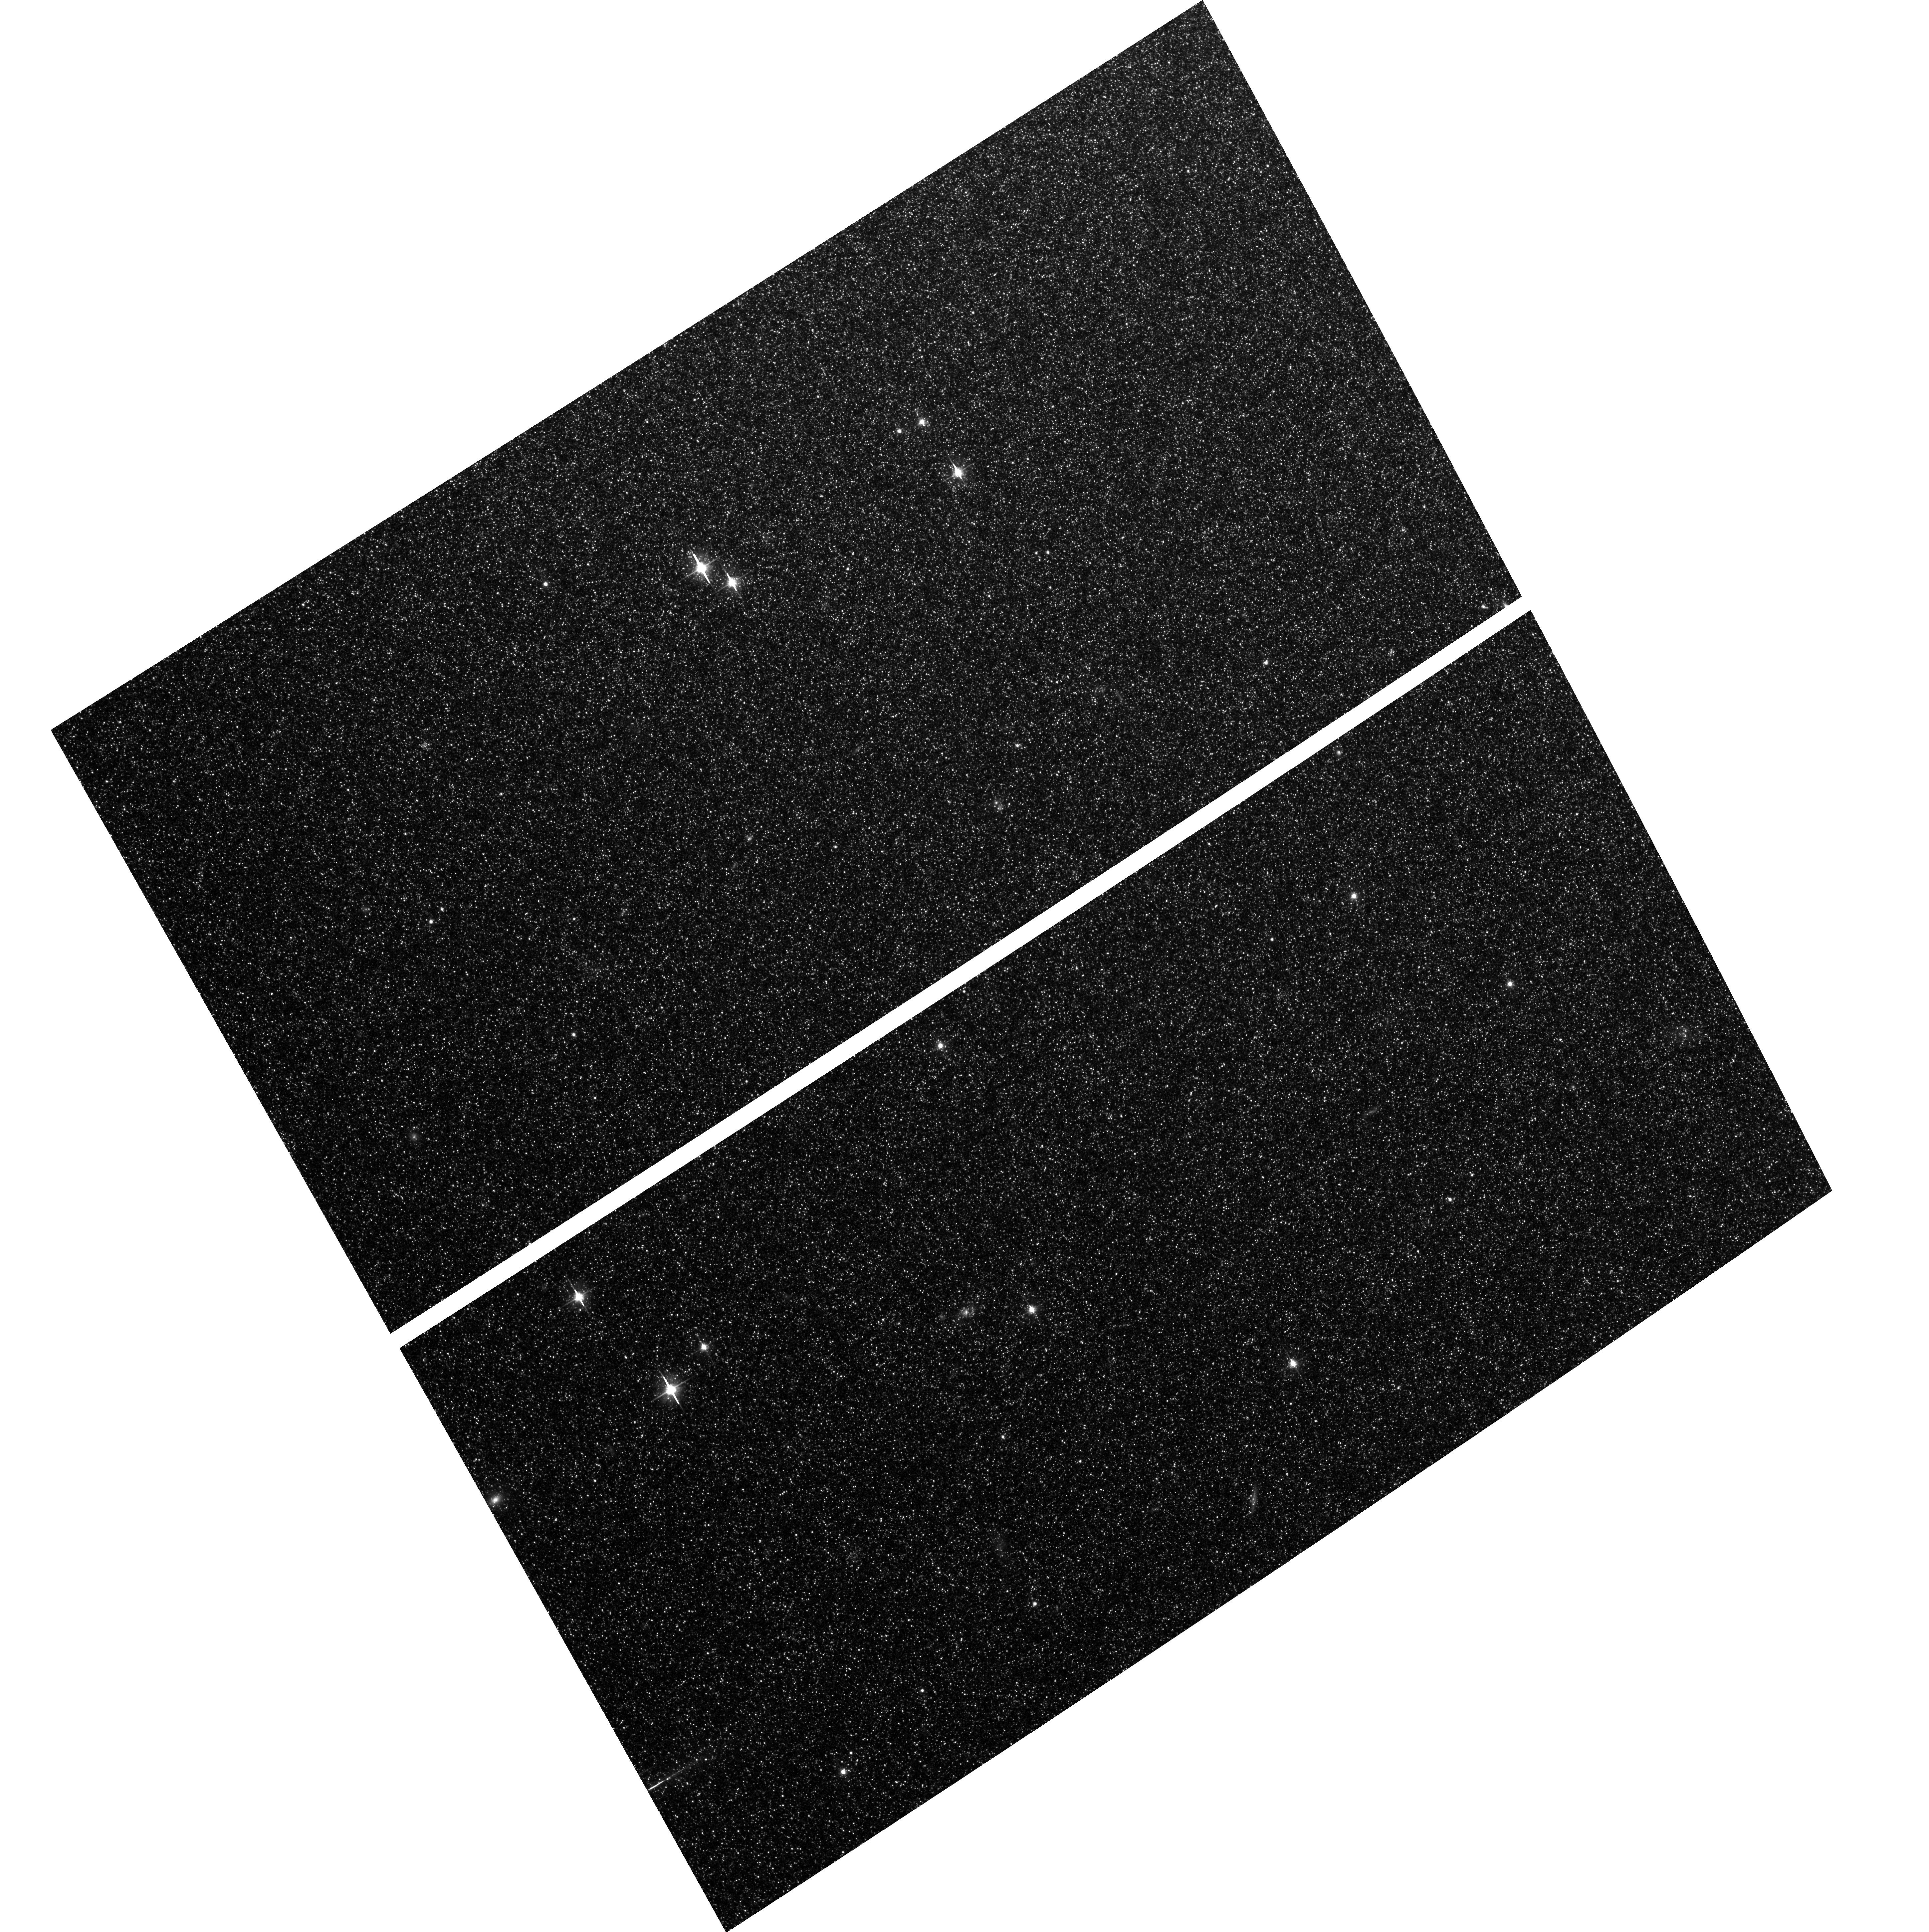
Target: field at RA 10.698°, Dec 40.841°
Instrument: ACS/WFC
Filter: F606W
Exposure: 2.6 h
Observation ID: hst_10572_05_acs_wfc_f606w_j9h905

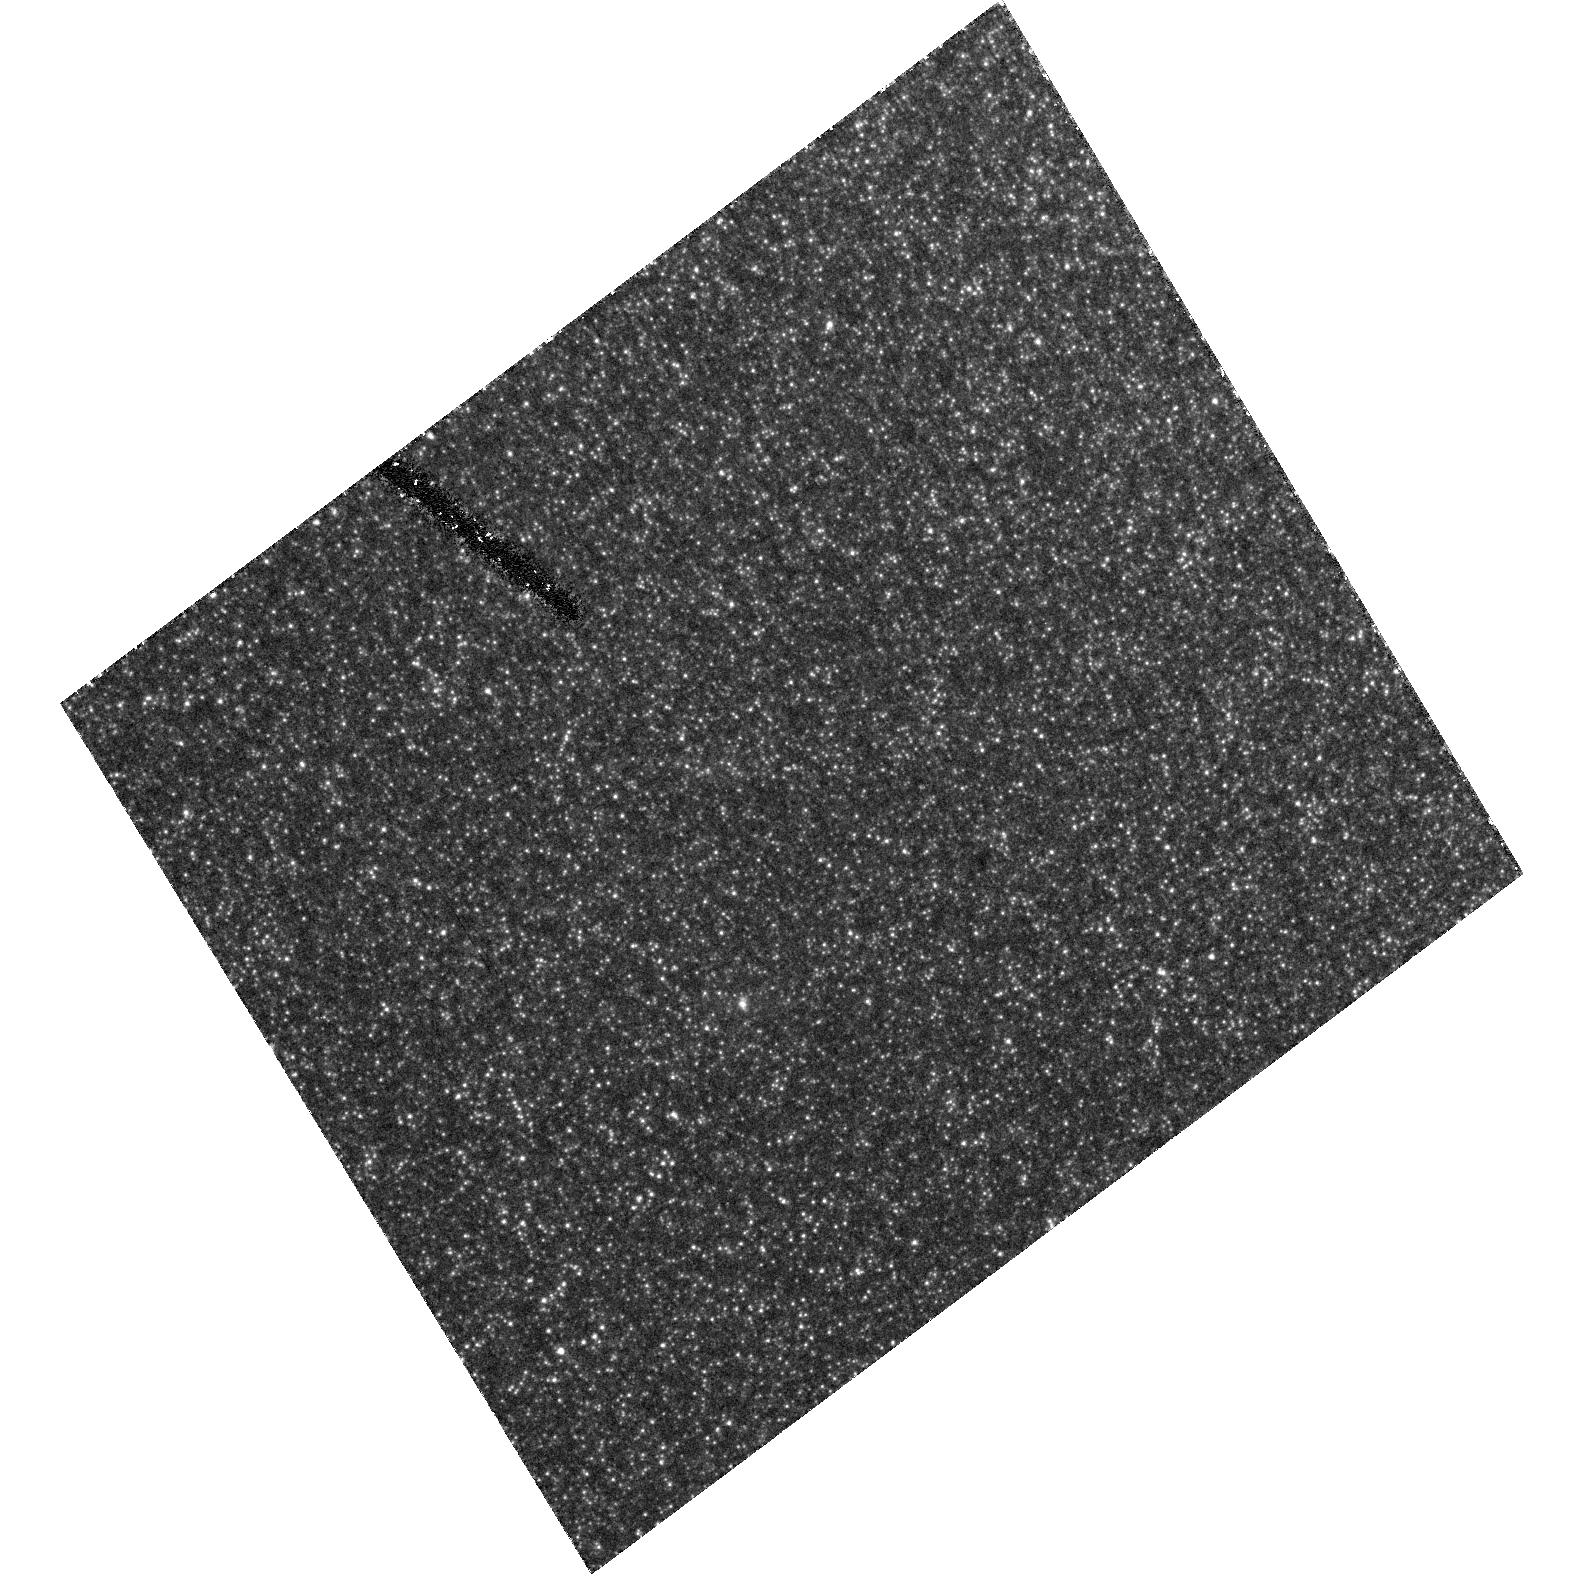
Target: M32
Instrument: ACS/HRC
Filter: F435W
Exposure: 2.9 h
Observation ID: hst_10572_04_acs_hrc_f435w_j9h904

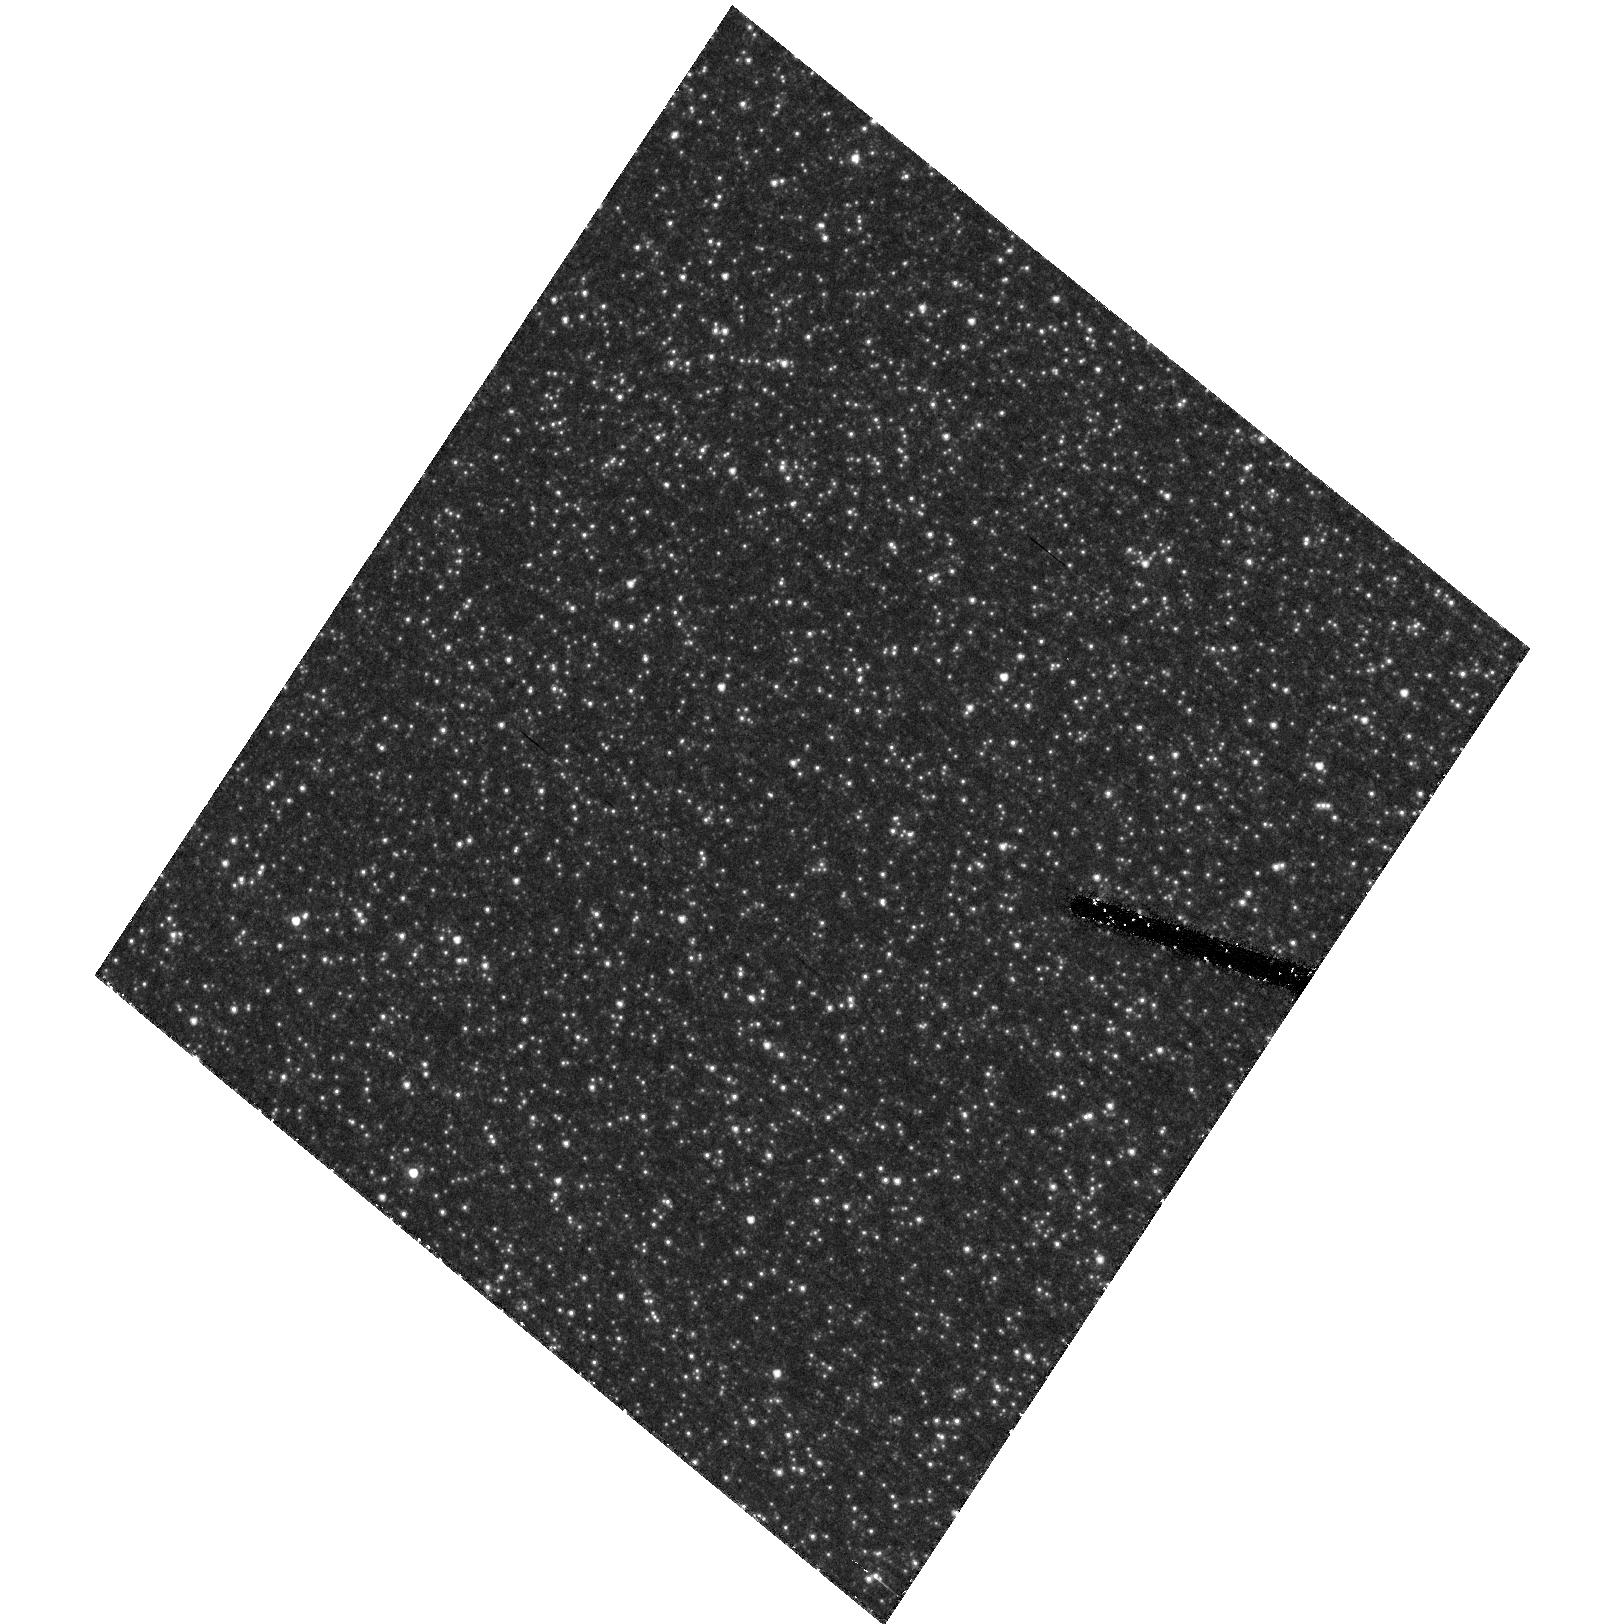
Target: M31BACKGROUNDFIELD
Instrument: ACS/HRC
Filter: F555W
Exposure: 2.9 h
Observation ID: hst_10572_15_acs_hrc_f555w_j9h915

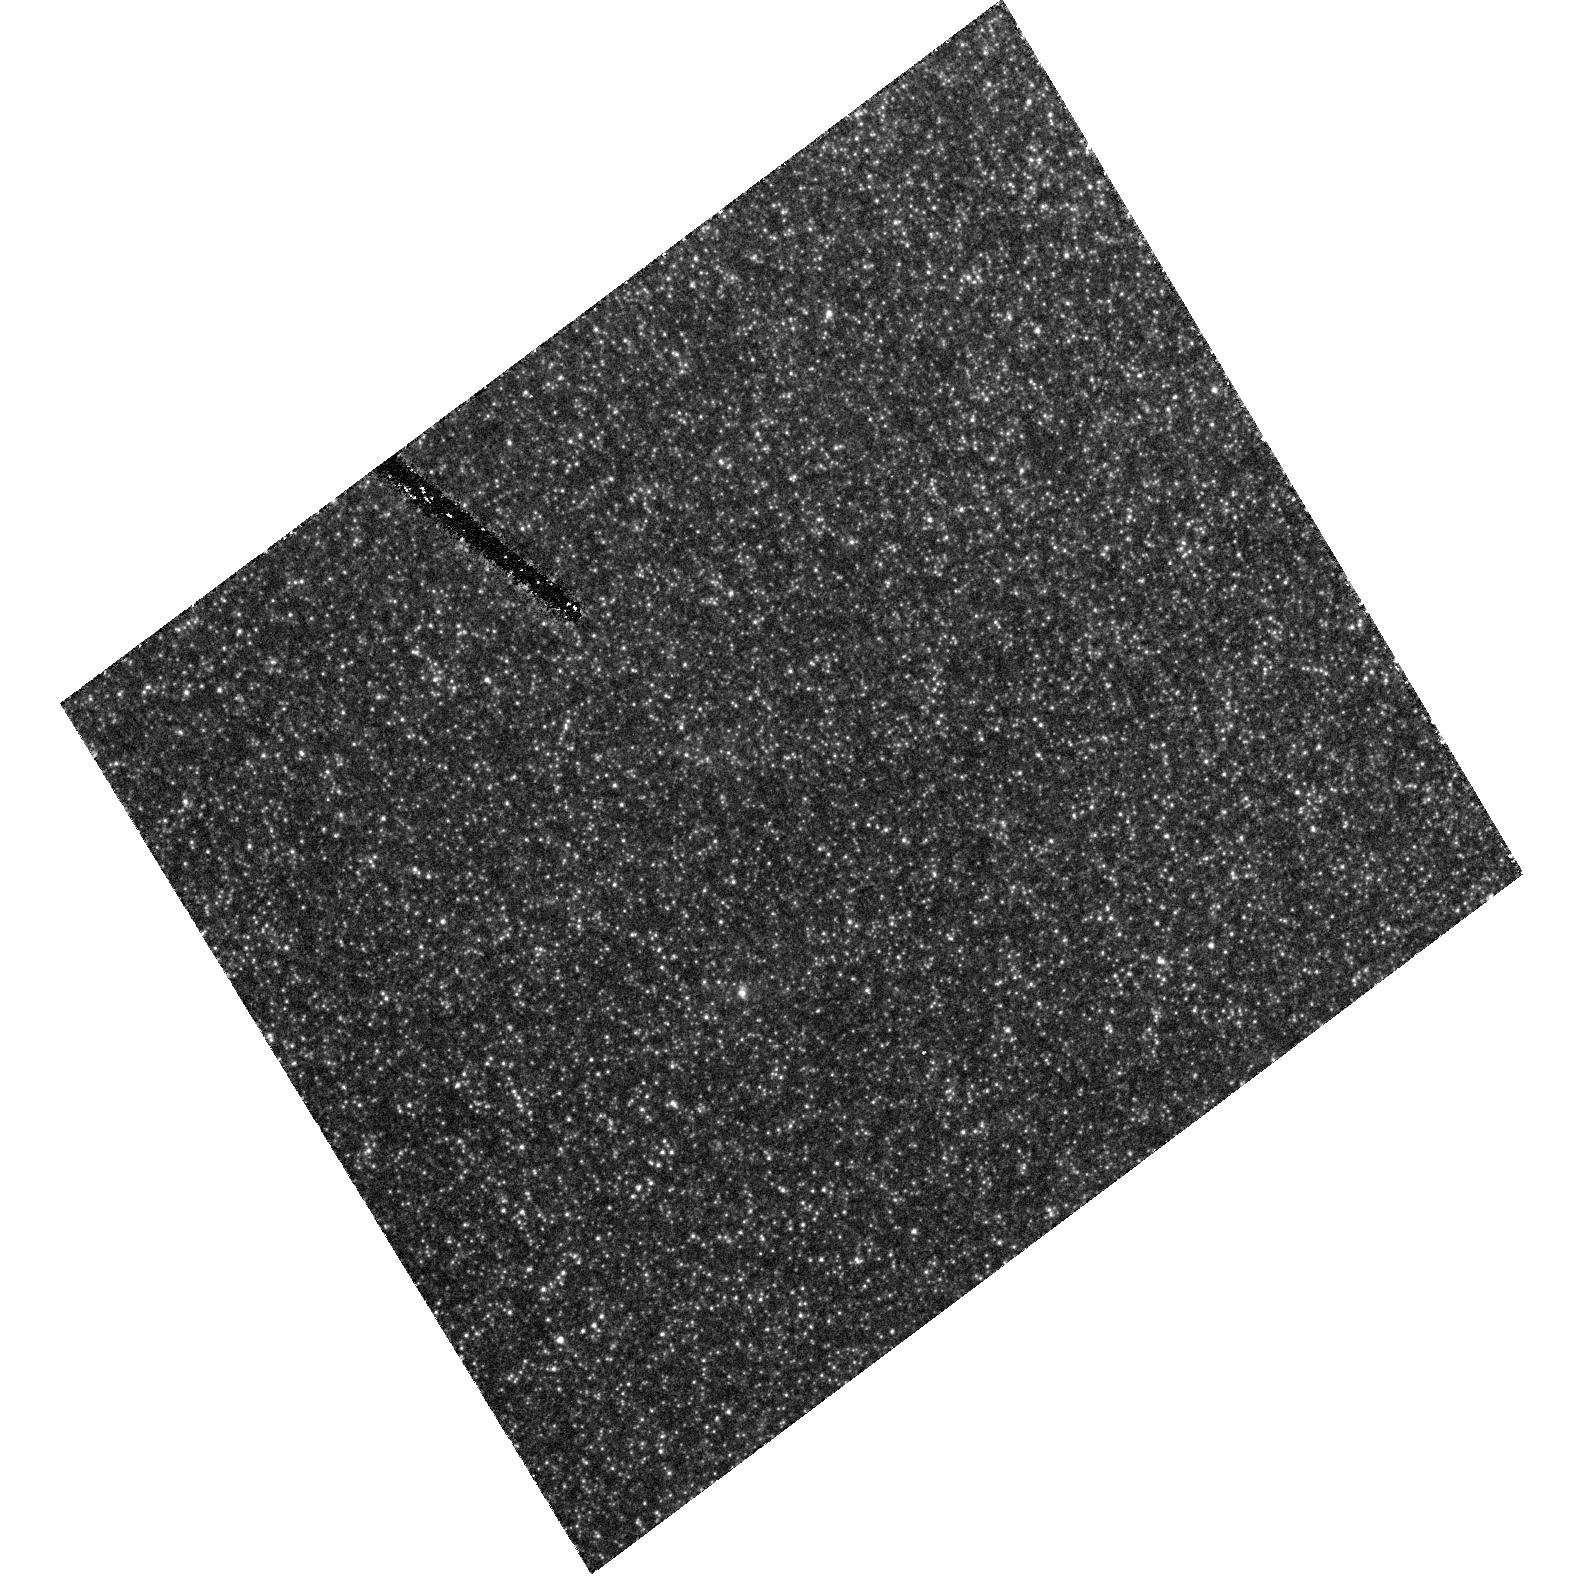
Target: M32
Instrument: ACS/HRC
Filter: F435W
Exposure: 2.9 h
Observation ID: hst_10572_02_acs_hrc_f435w_j9h902

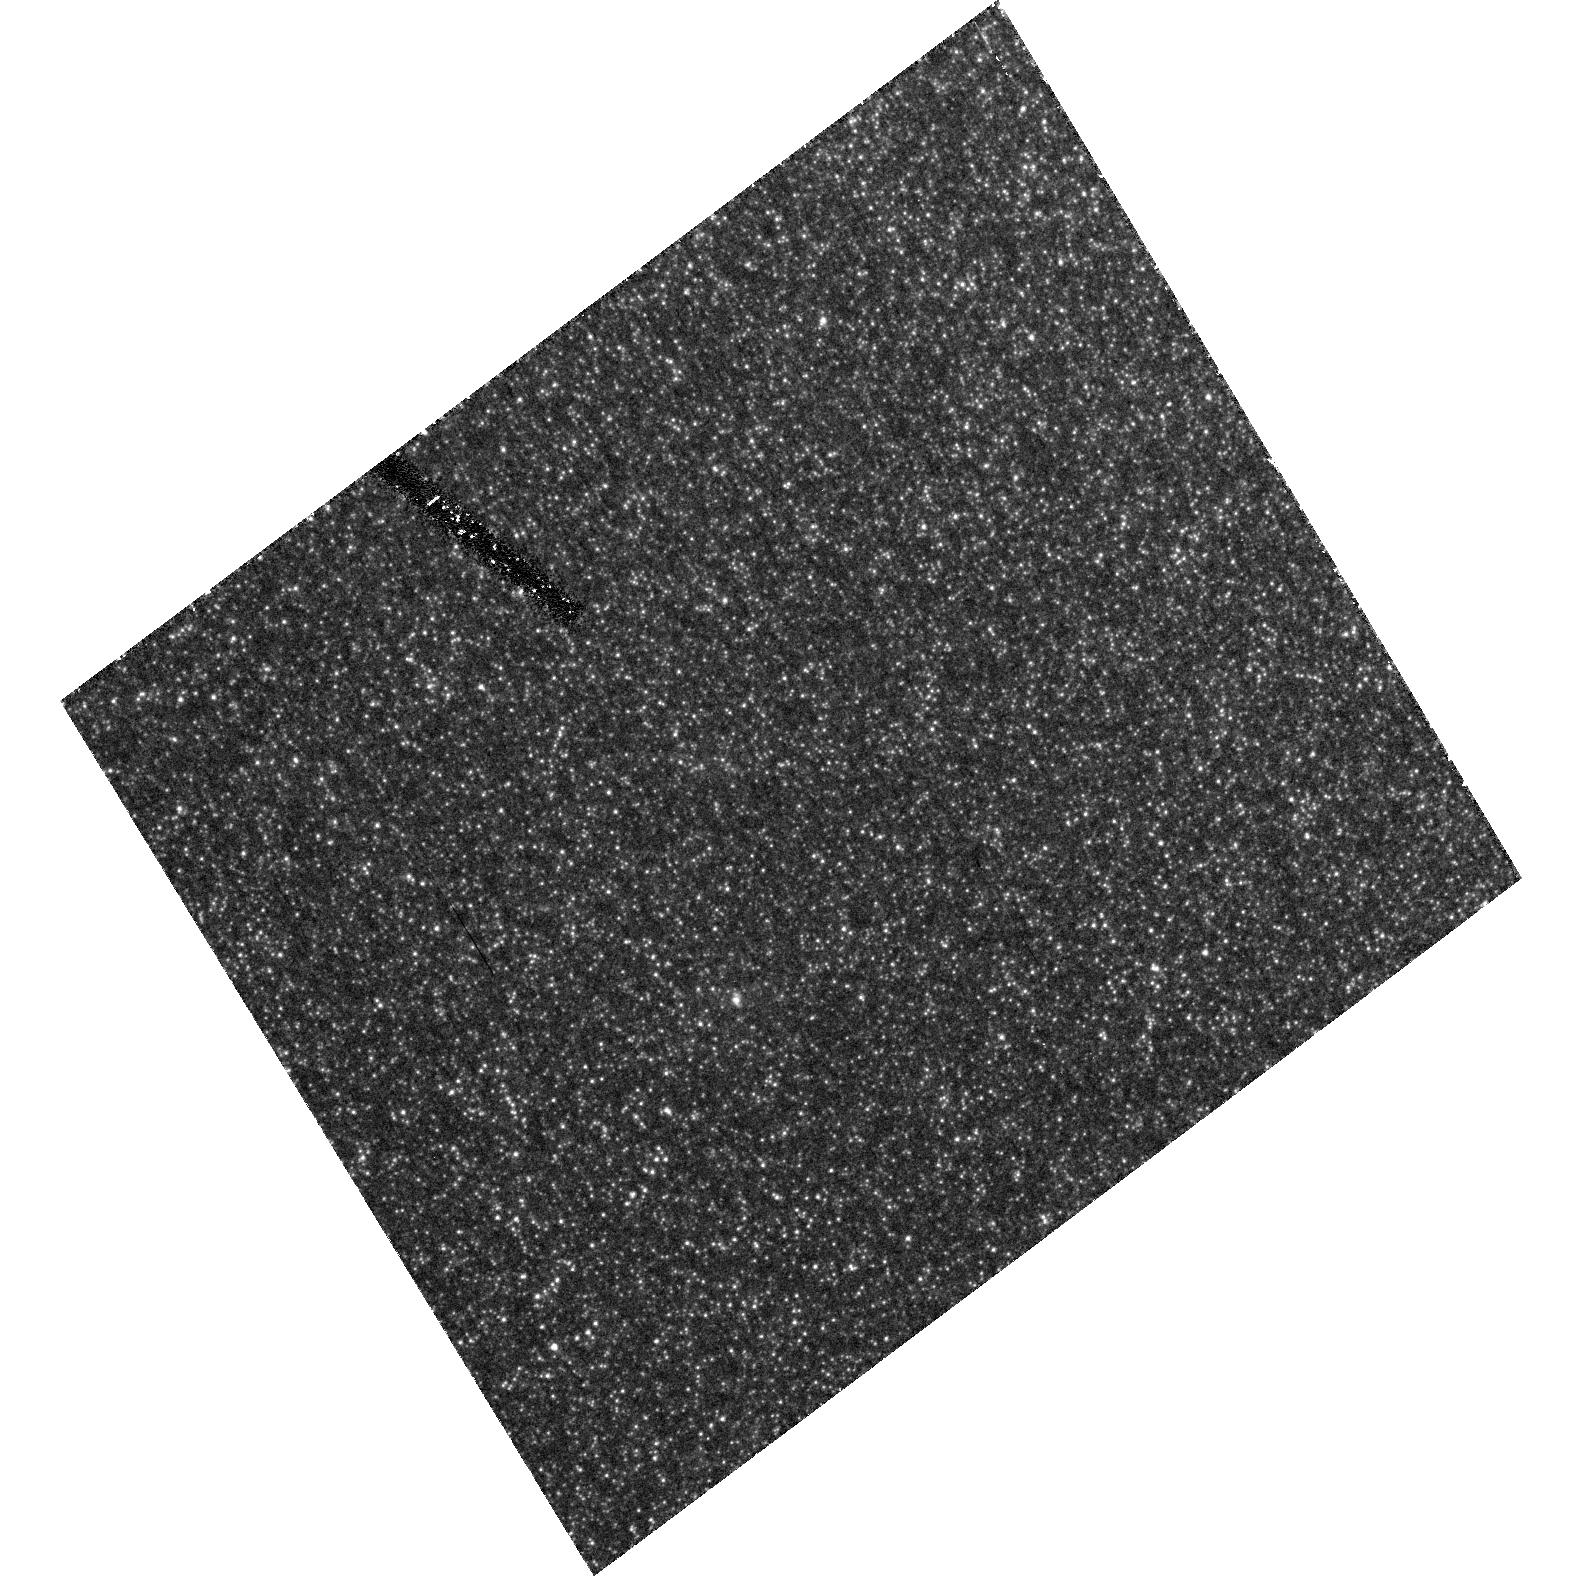
Target: M32
Instrument: ACS/HRC
Filter: F435W
Exposure: 2.9 h
Observation ID: hst_10572_03_acs_hrc_f435w_j9h903

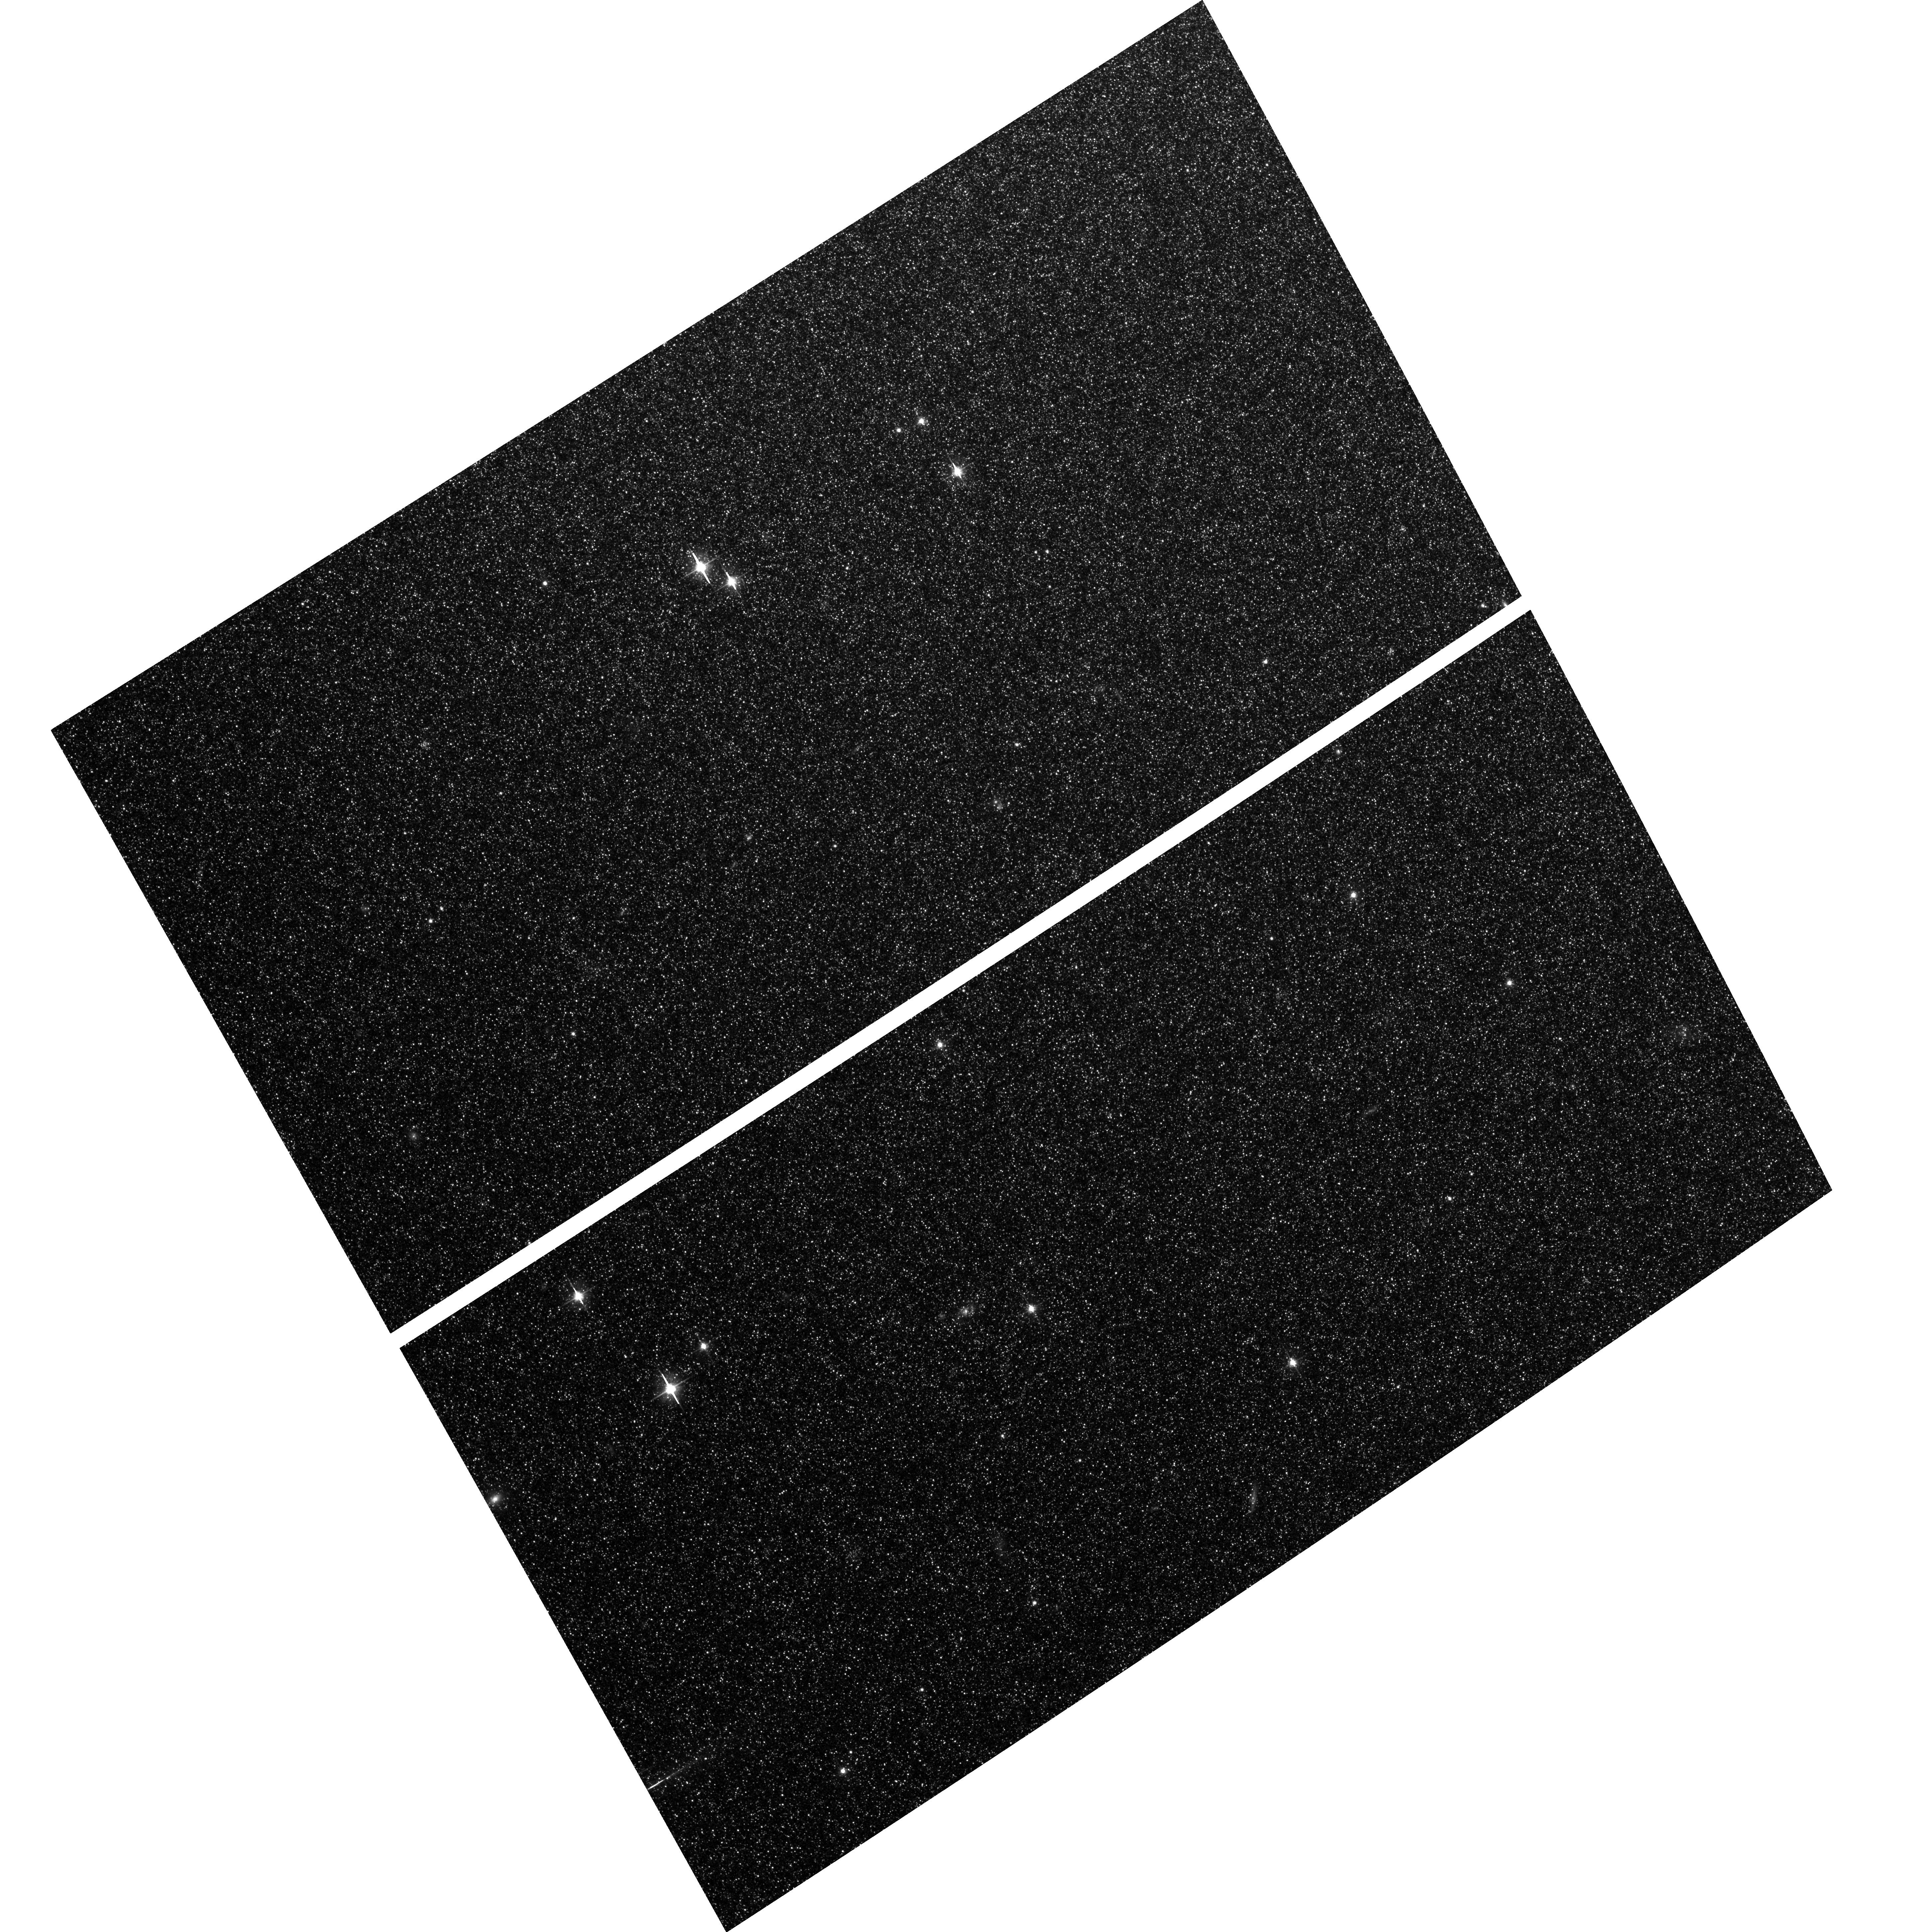
Target: field at RA 10.698°, Dec 40.841°
Instrument: ACS/WFC
Filter: F606W
Exposure: 2.6 h
Observation ID: hst_10572_06_acs_wfc_f606w_j9h906

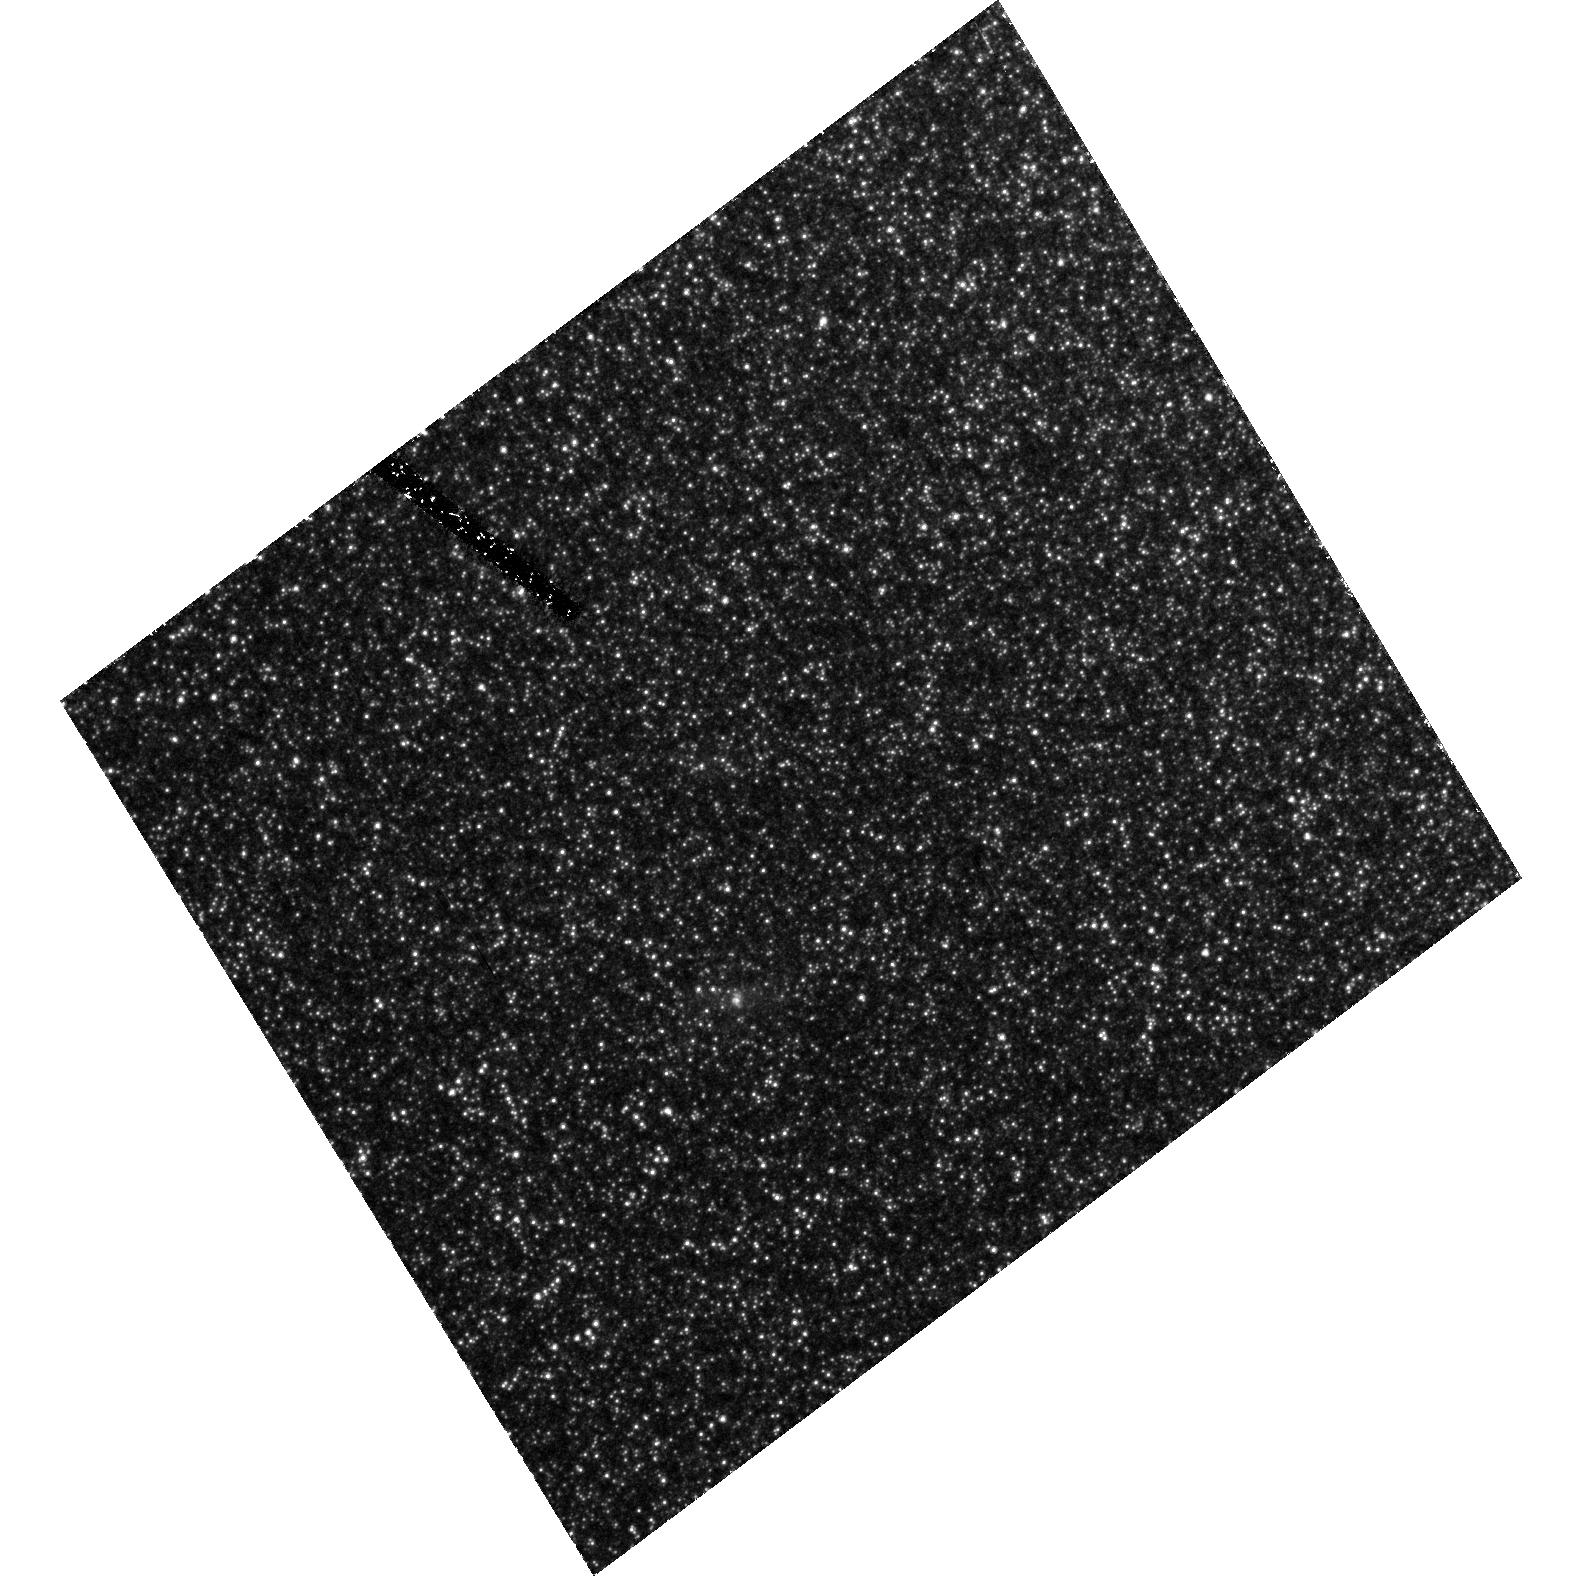
Target: M32
Instrument: ACS/HRC
Filter: F555W
Exposure: 2.9 h
Observation ID: hst_10572_07_acs_hrc_f555w_j9h907

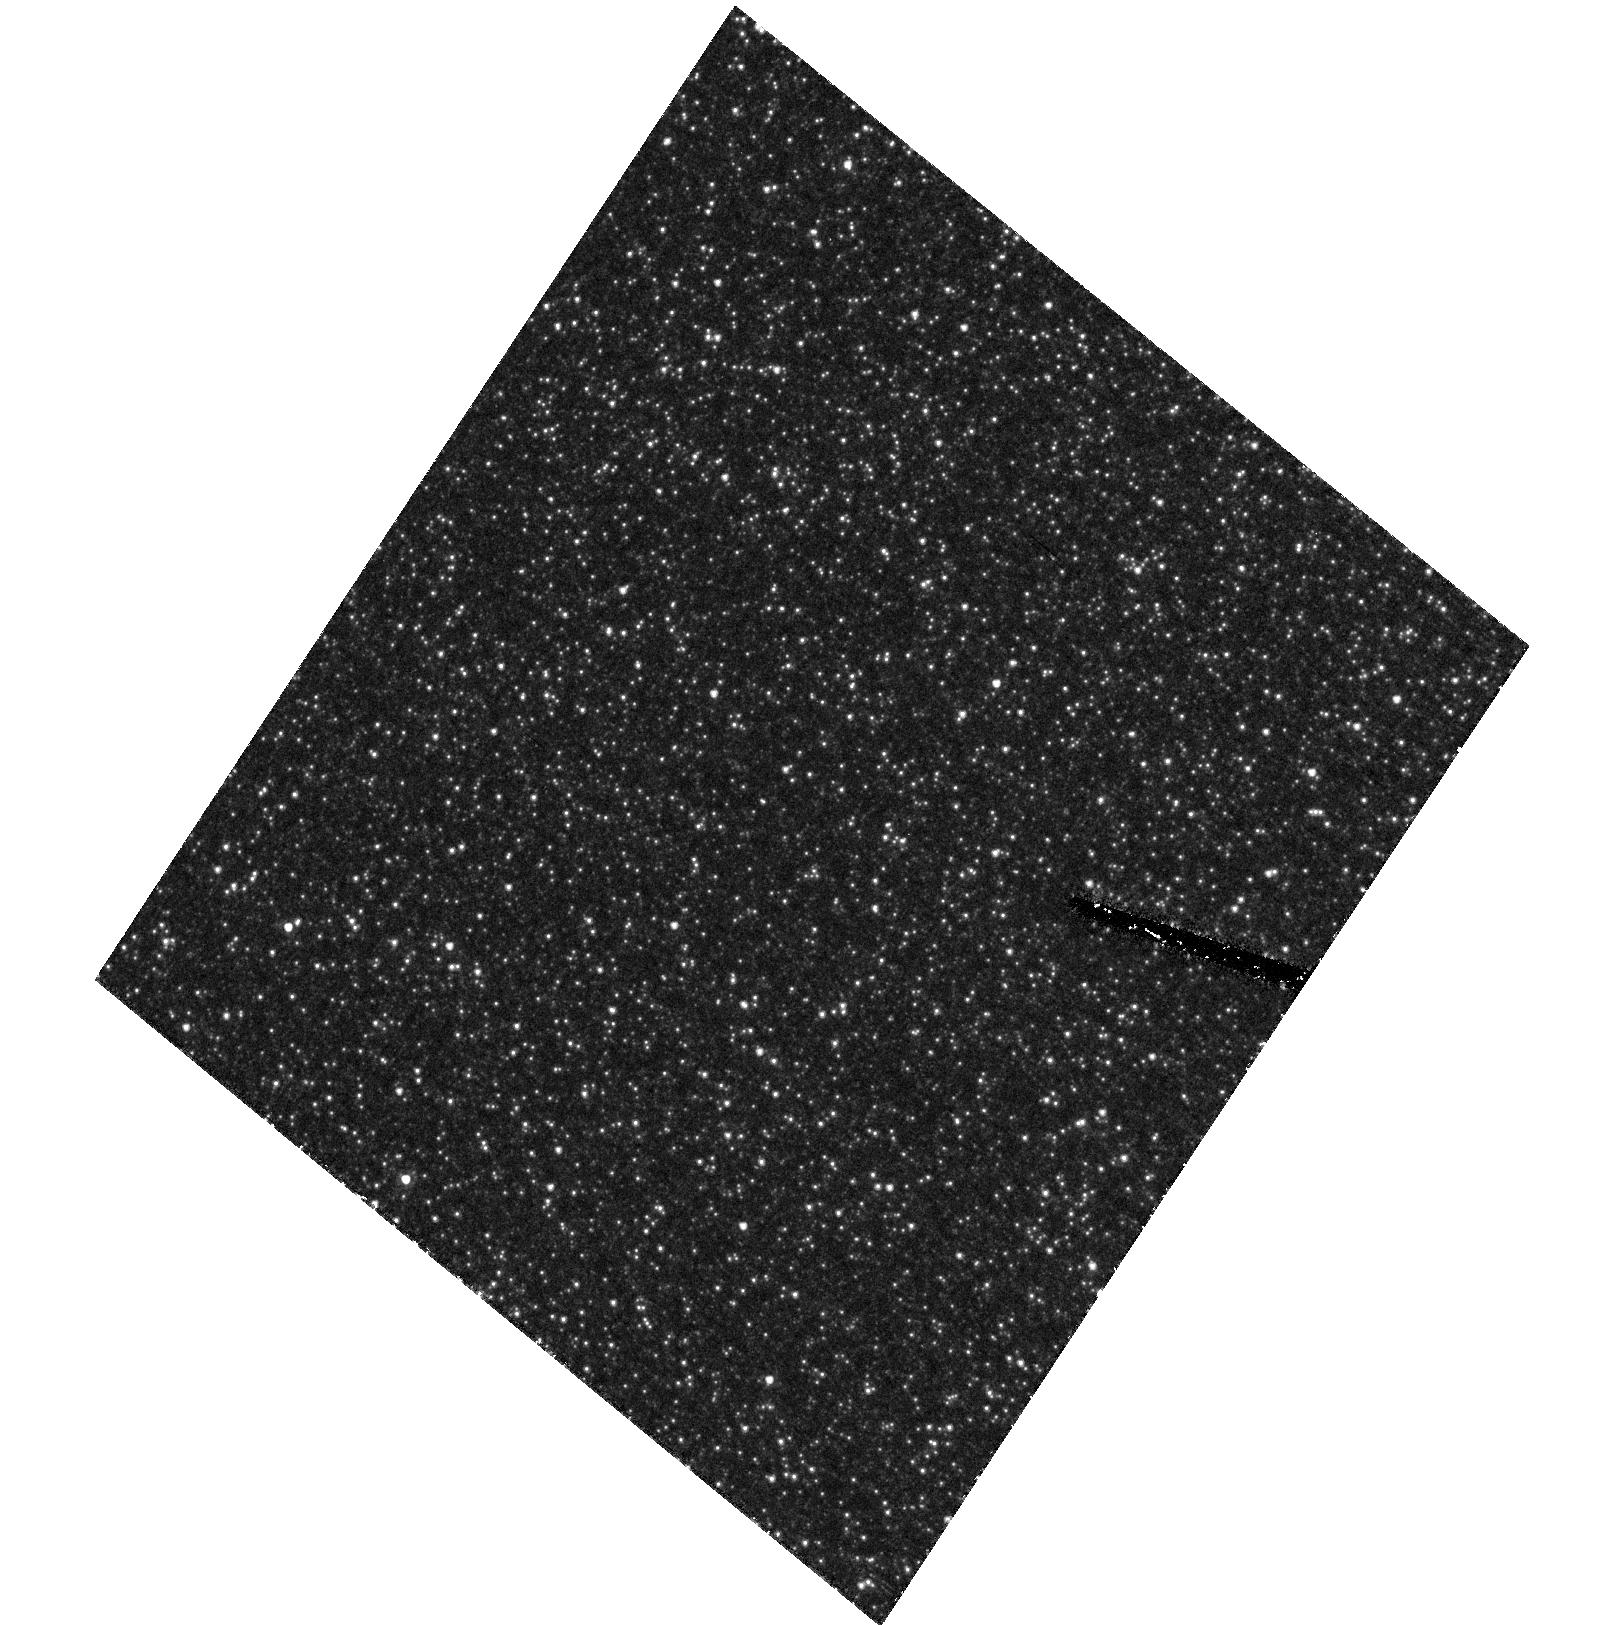
Target: M31BACKGROUNDFIELD
Instrument: ACS/HRC
Filter: F555W
Exposure: 2.9 h
Observation ID: hst_10572_13_acs_hrc_f555w_j9h913

Resolving M32s Main Sequence: A Critical Test for Stellar Population Studies (PI: Lauer, Tod R.)

We propose to observe the M32 main-sequence turnoff (MSTO) with deep ACS/HRC B and V images. Only the superior resolution and blue sensitivity of ACS/HRC make this possible. M32 is the only elliptical galaxy close enough to allow direct observation of its MSTO - it is a vital laboratory for deciphering the stellar populations of all other elliptical galaxies, which can only be studied by the spectra of their integrated light, given their greater distances. Major questions about M32's star formation history remain unanswered. Spectral studies suggest that M32 underwent a recent burst of star formation 3 to 8 billion years ago; observation of the M32 MSTO will confirm this directly. In the process, ACS will easily resolve more luminous components: hot blue stars, luminous, intermediate-age red clump and AGB stars, and any extended blue horizontal branch. These detailed CMDs will provide a direct comparison with population synthesis models for M32, providing a bridge to studies of the integrated light of more distant elliptical galaxies, a crucial ingredient for understanding their star formation histories. As M32 is projected against the edge of the M31 disk, an essential part of our proposal includes deep observation of an M31 disk field to allow the M32 photometry to be background corrected. These observations will reveal the star formation history of M31's outer disk and are thus of interest in their own right.